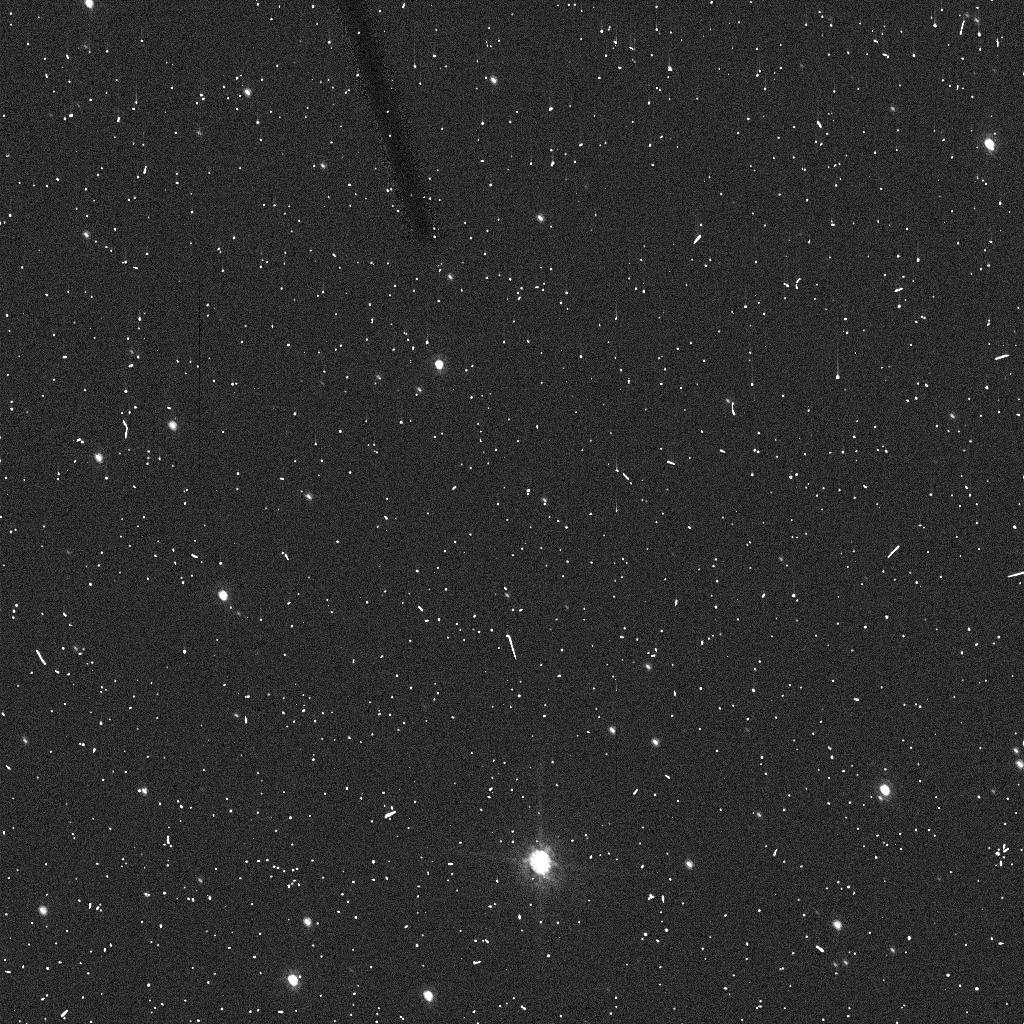
Target: 2002MS4
Instrument: ACS/HRC
Filter: F606W
Exposure: 5 min
Observation ID: j9fs06r5q

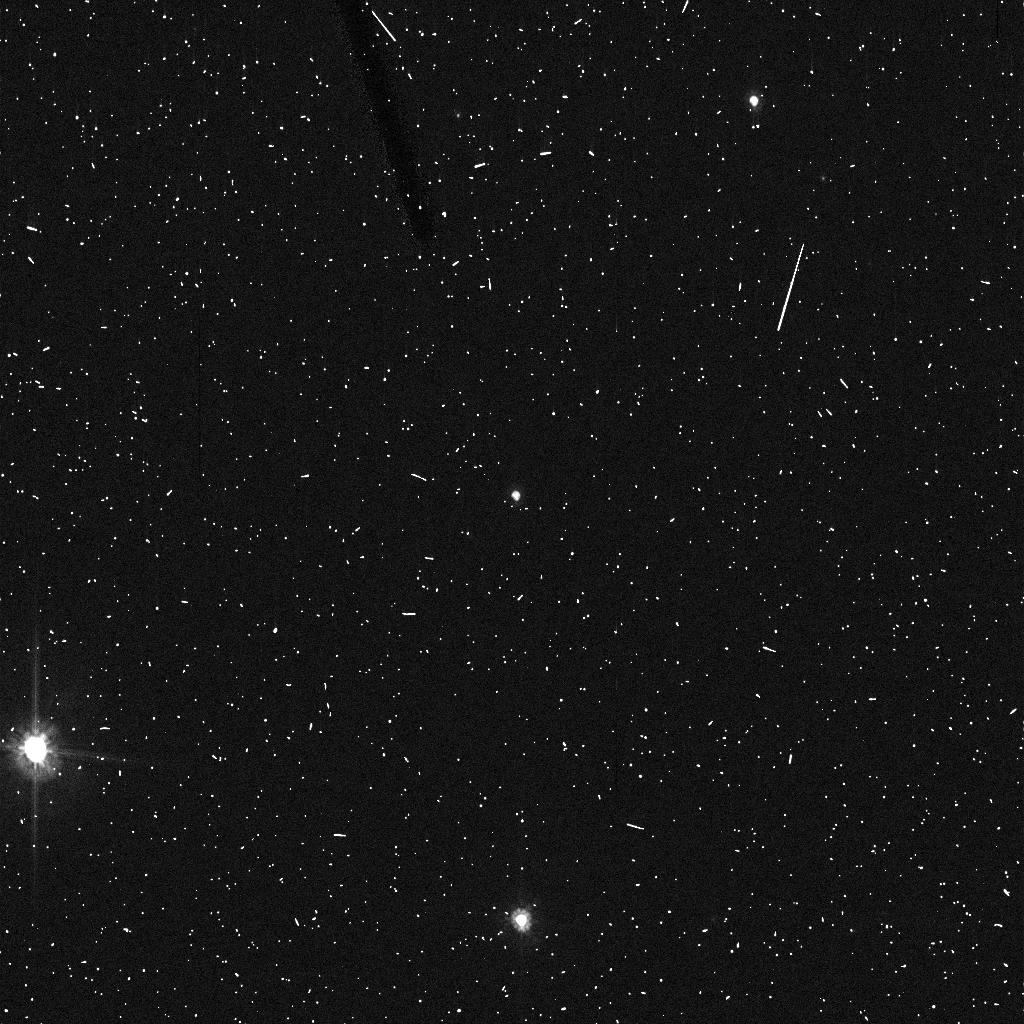
Target: VARUNA
Instrument: ACS/HRC
Filter: F606W
Exposure: 5 min
Observation ID: j9fs15ibq

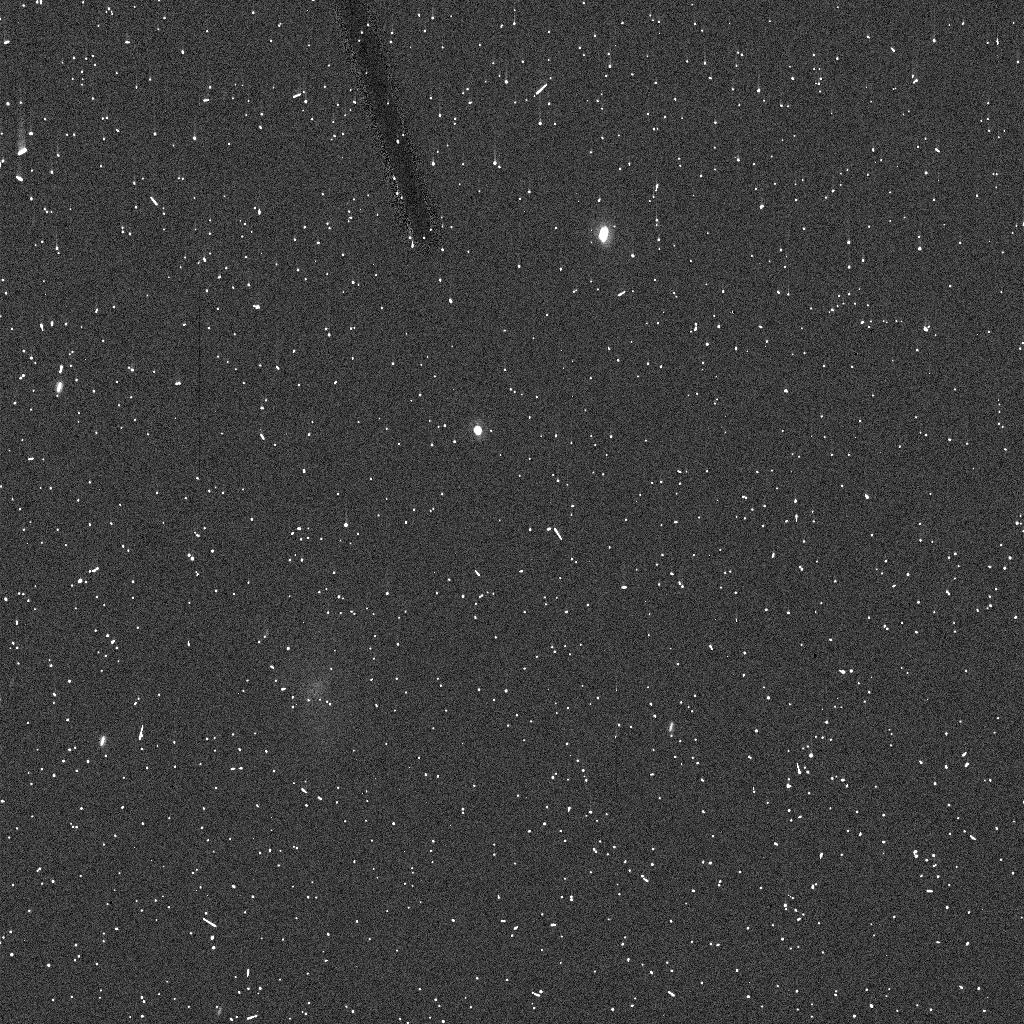
Target: 2002KX14
Instrument: ACS/HRC
Filter: F606W
Exposure: 5 min
Observation ID: j9fs05ezq

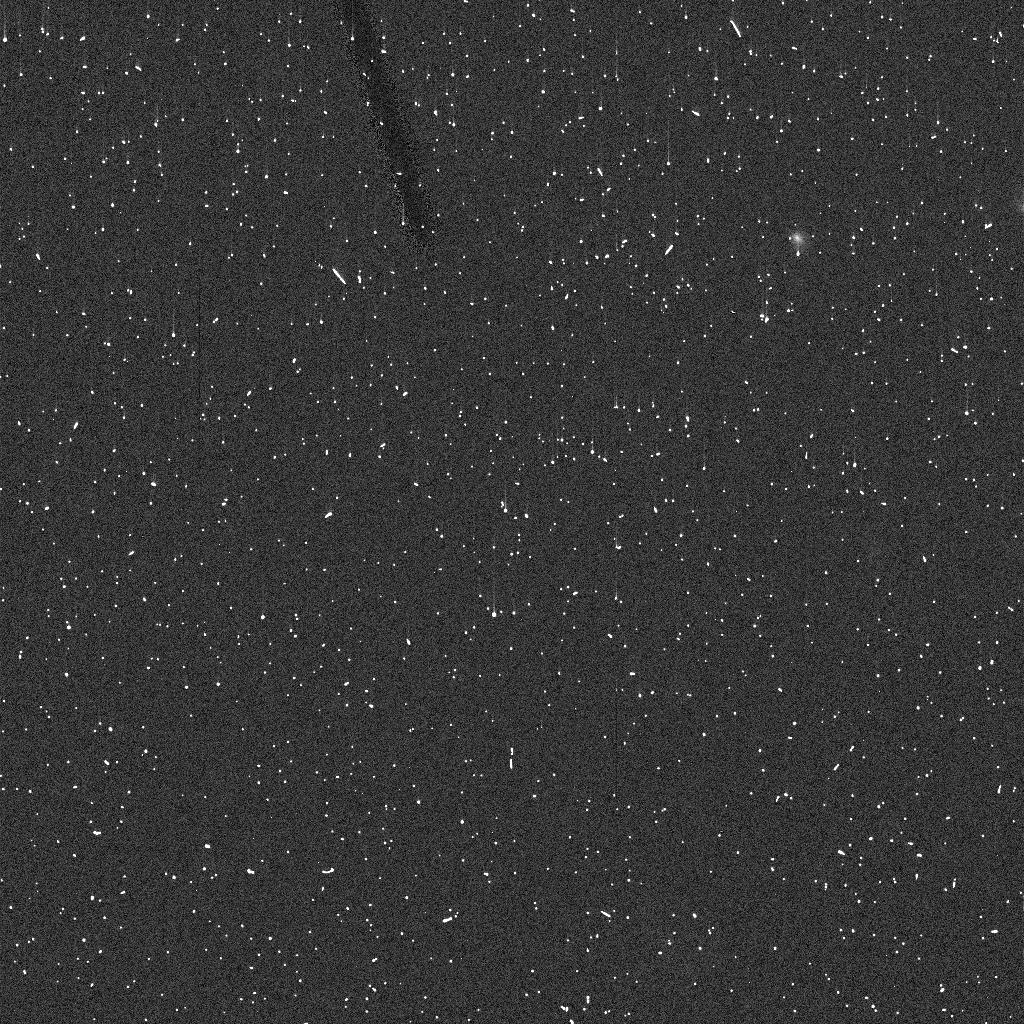
Target: OBJ-KBO41003B
Instrument: ACS/HRC
Filter: F606W
Exposure: 5 min
Observation ID: j9fs19rnq

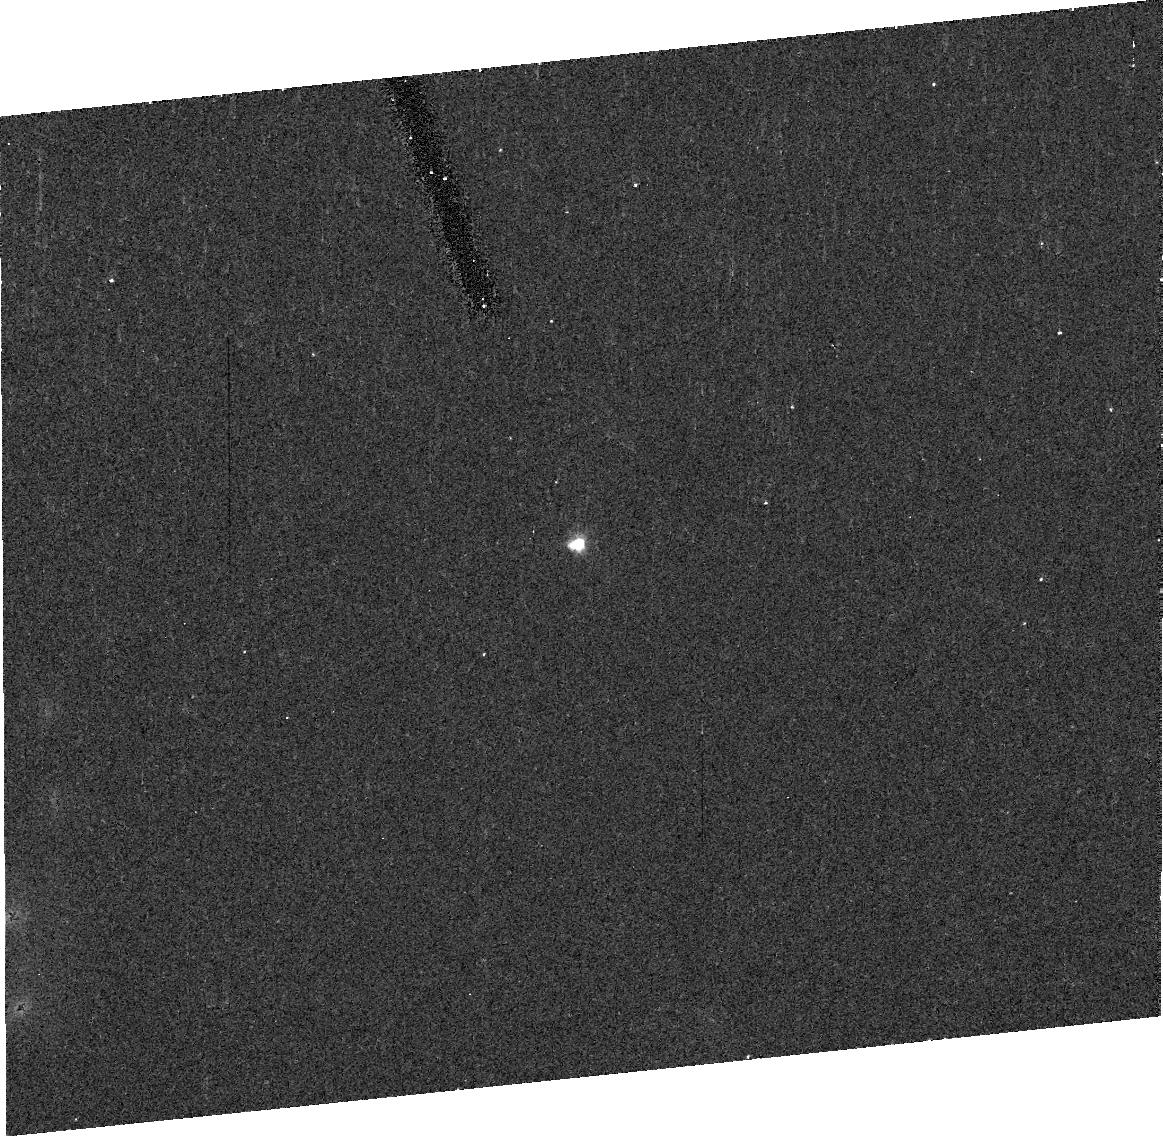
Target: 2002UX25
Instrument: ACS/HRC
Filter: F606W
Exposure: 10 min
Observation ID: j9fs04010

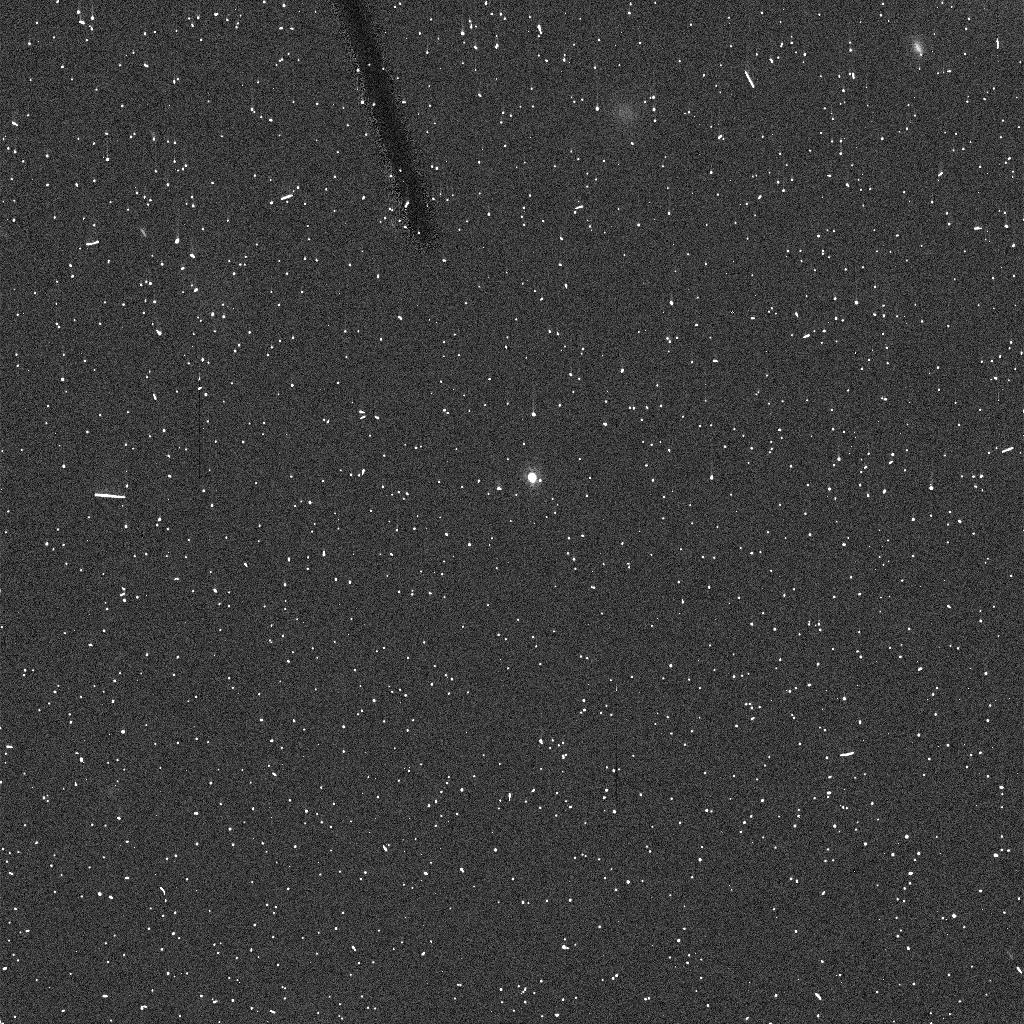
Target: 2004GV9
Instrument: ACS/HRC
Filter: F606W
Exposure: 5 min
Observation ID: j9fs10chq

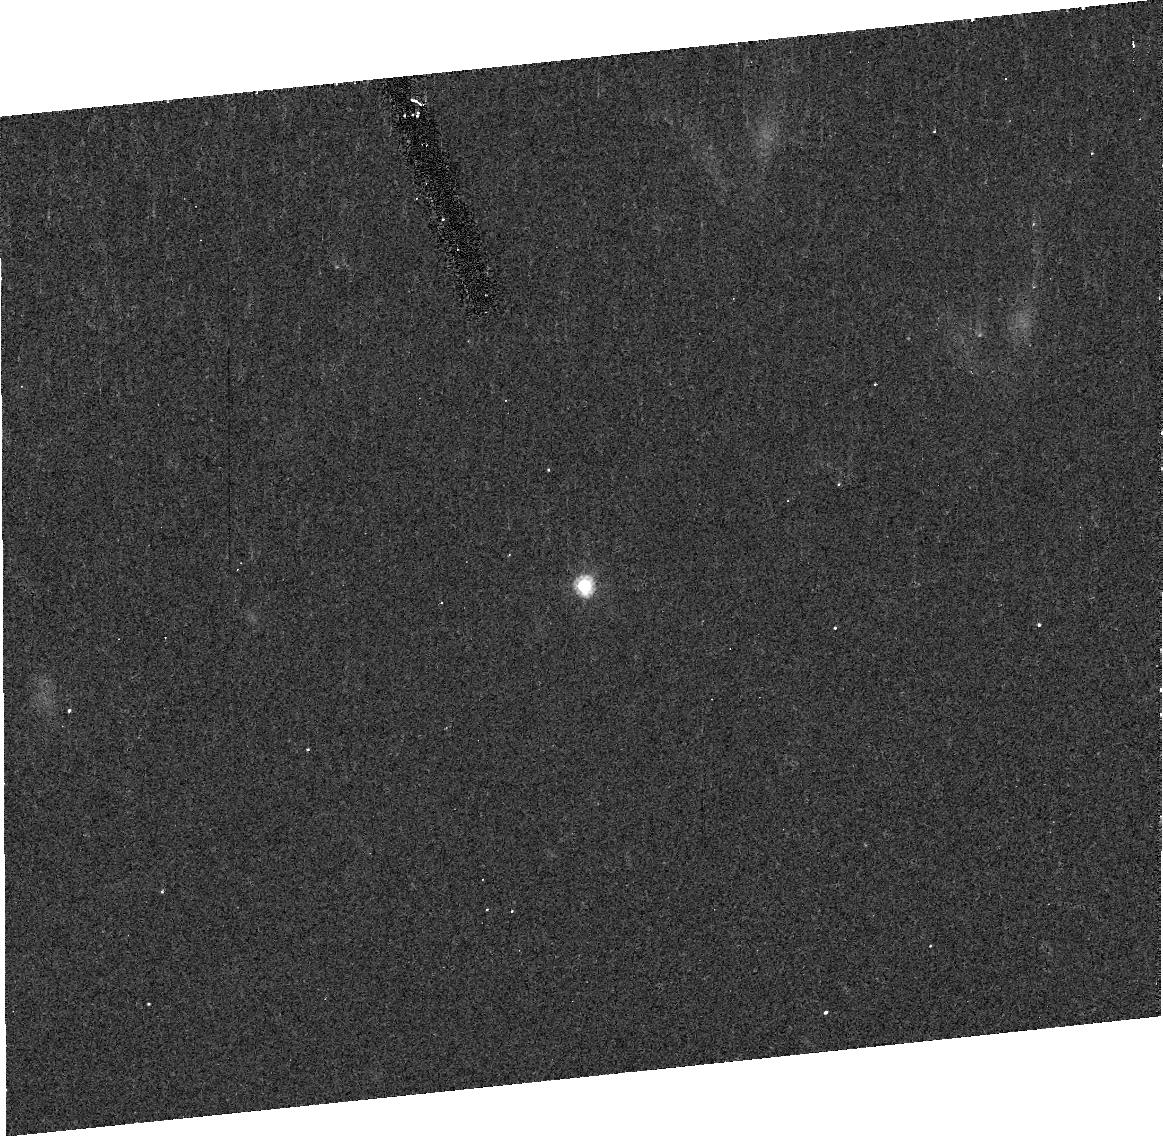
Target: 2002TX300
Instrument: ACS/HRC
Filter: F606W
Exposure: 10 min
Observation ID: j9fs03010

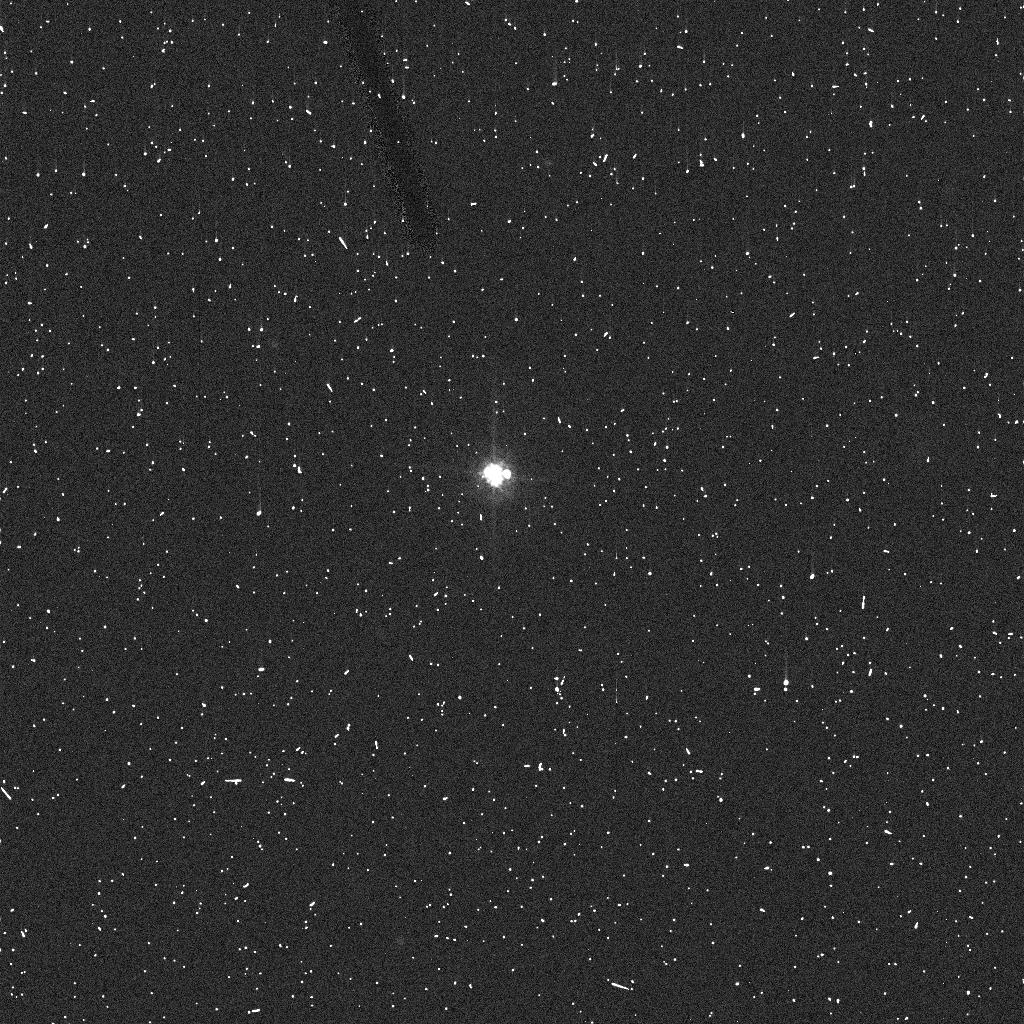
Target: OBJ-KBO40506A
Instrument: ACS/HRC
Filter: F606W
Exposure: 5 min
Observation ID: j9fs20kdq

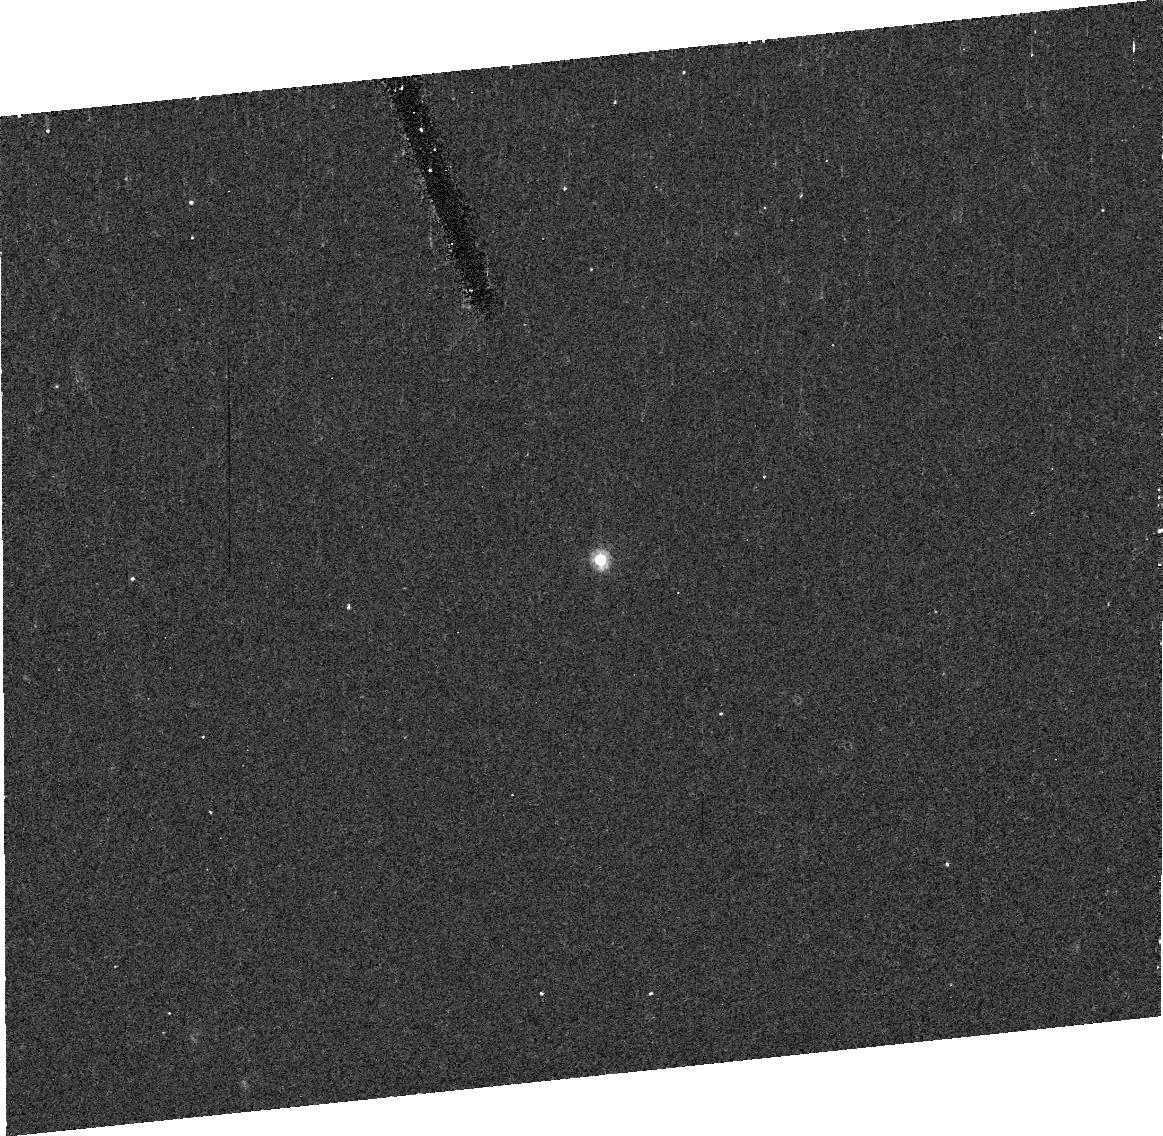
Target: 2003VS2
Instrument: ACS/HRC
Filter: F606W
Exposure: 10 min
Observation ID: j9fs09010

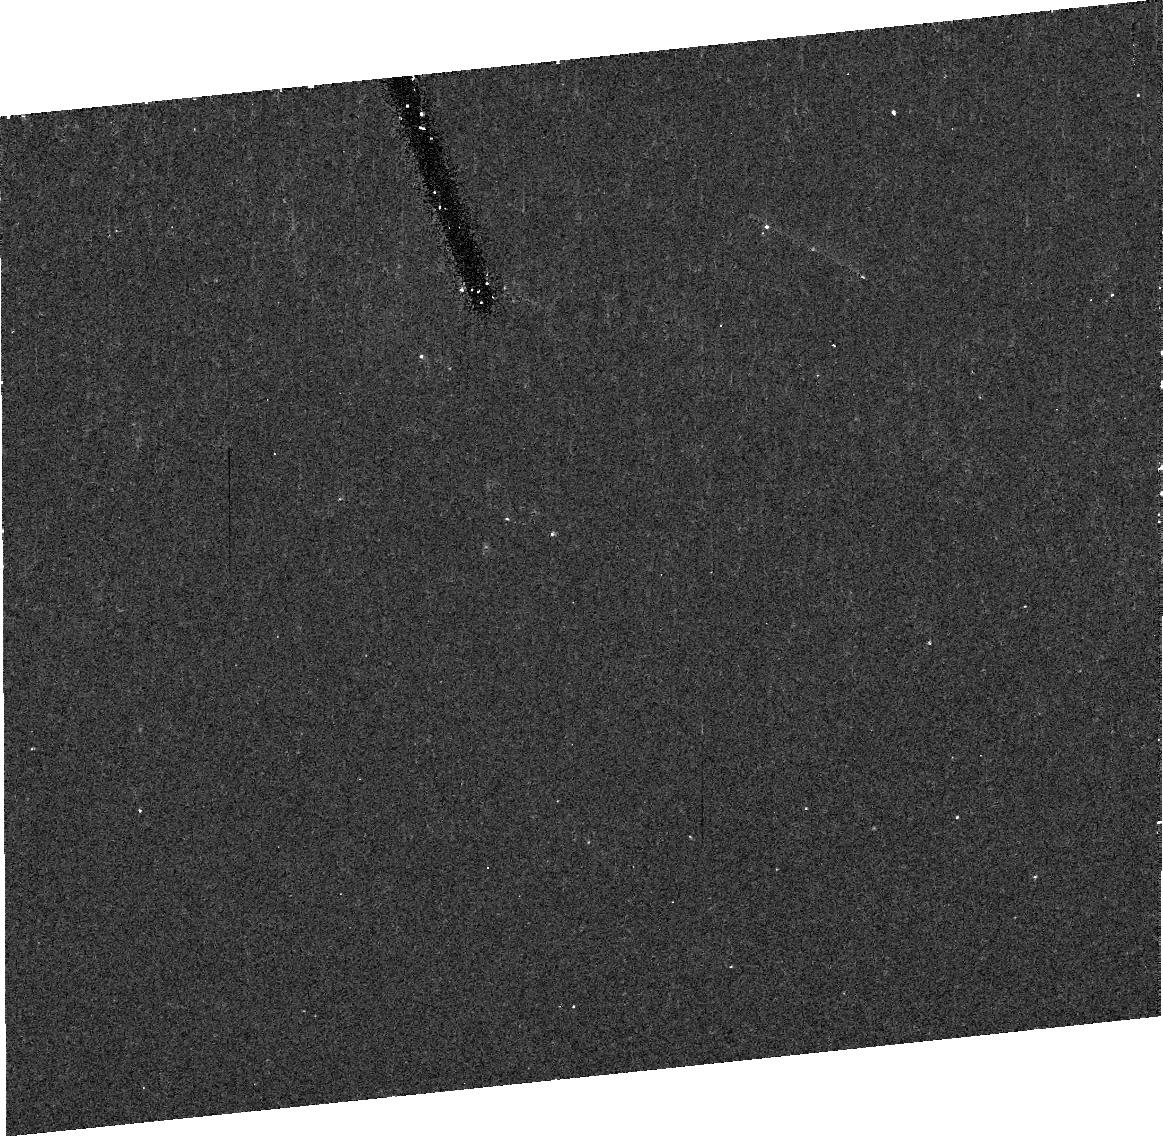
Target: 2003QW90
Instrument: ACS/HRC
Filter: F606W
Exposure: 10 min
Observation ID: j9fs08010

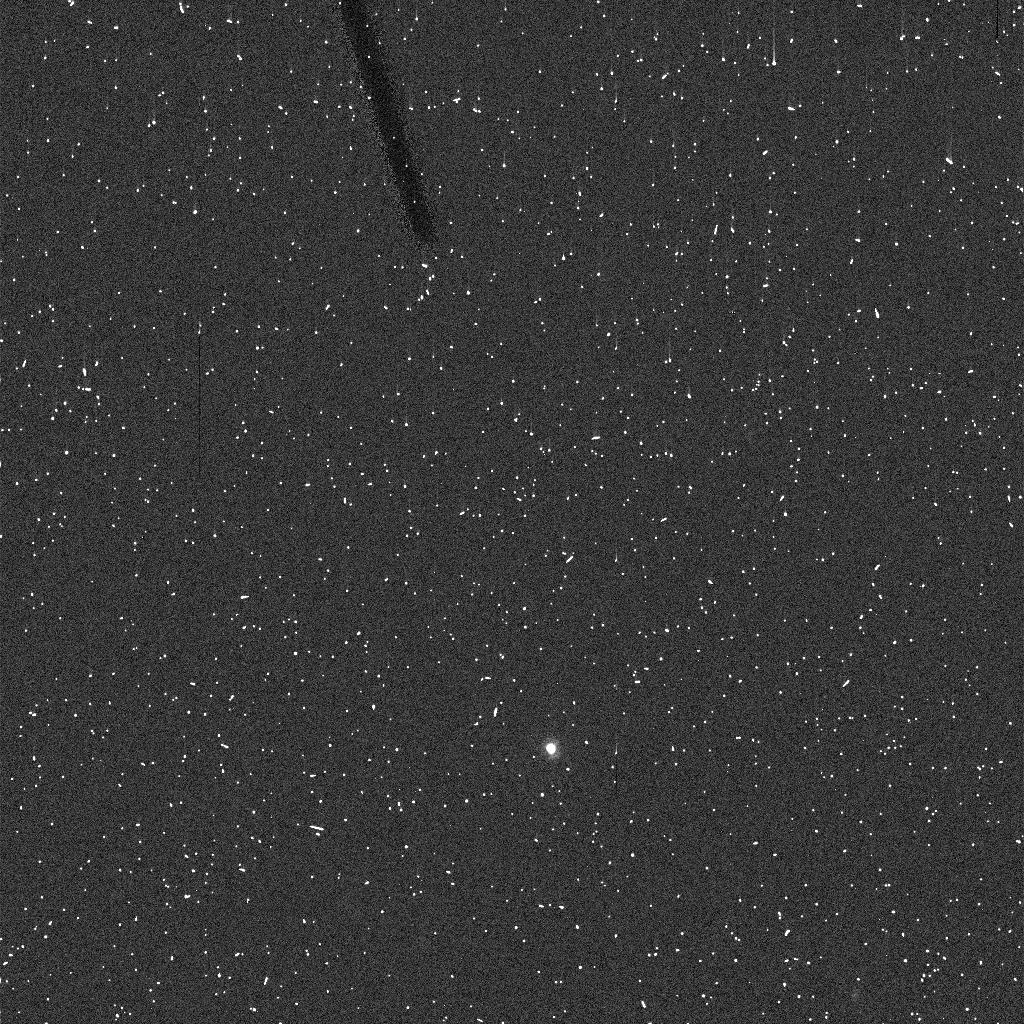
Target: OBJ-KBO30726D
Instrument: ACS/HRC
Filter: F606W
Exposure: 5 min
Observation ID: j9fs17kmq

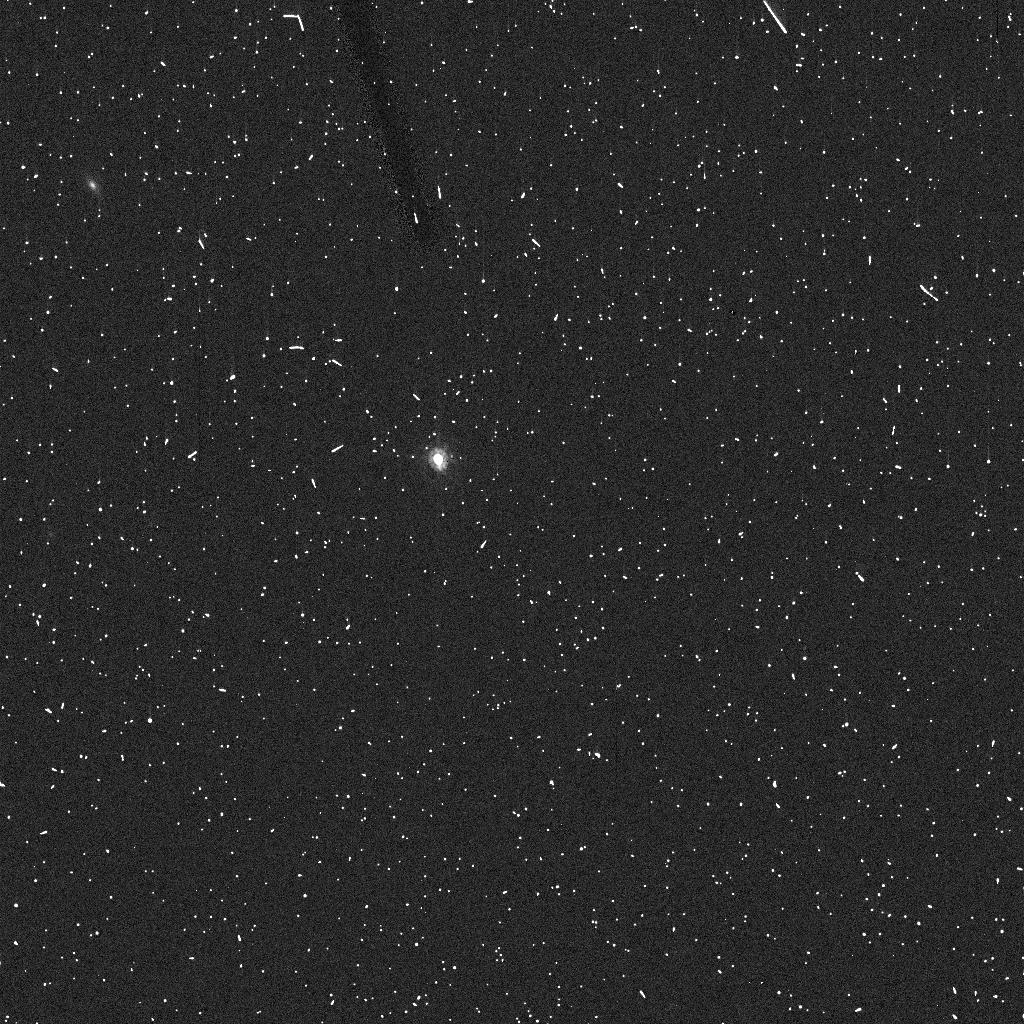
Target: 2003UB313
Instrument: ACS/HRC
Filter: F606W
Exposure: 5 min
Observation ID: j9fs21uxq

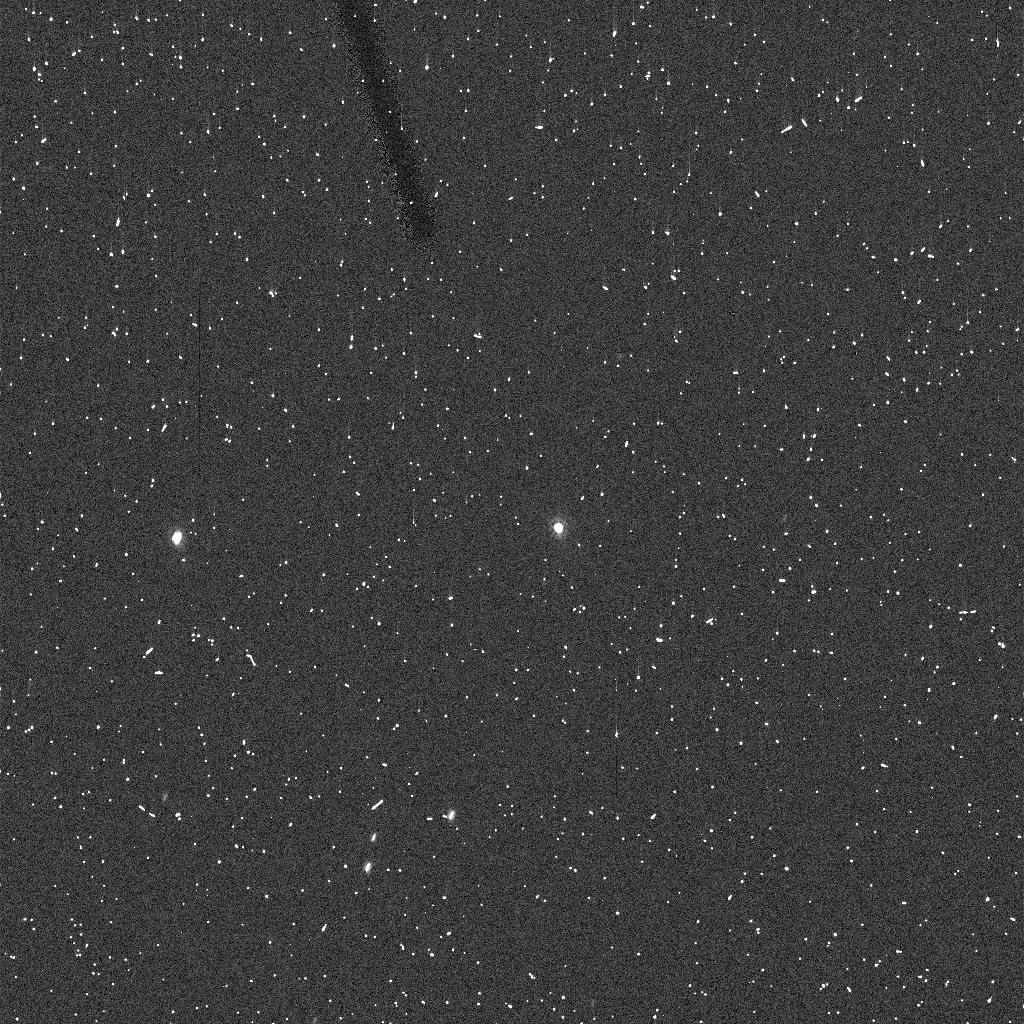
Target: IXION
Instrument: ACS/HRC
Filter: F606W
Exposure: 5 min
Observation ID: j9fs34h4q

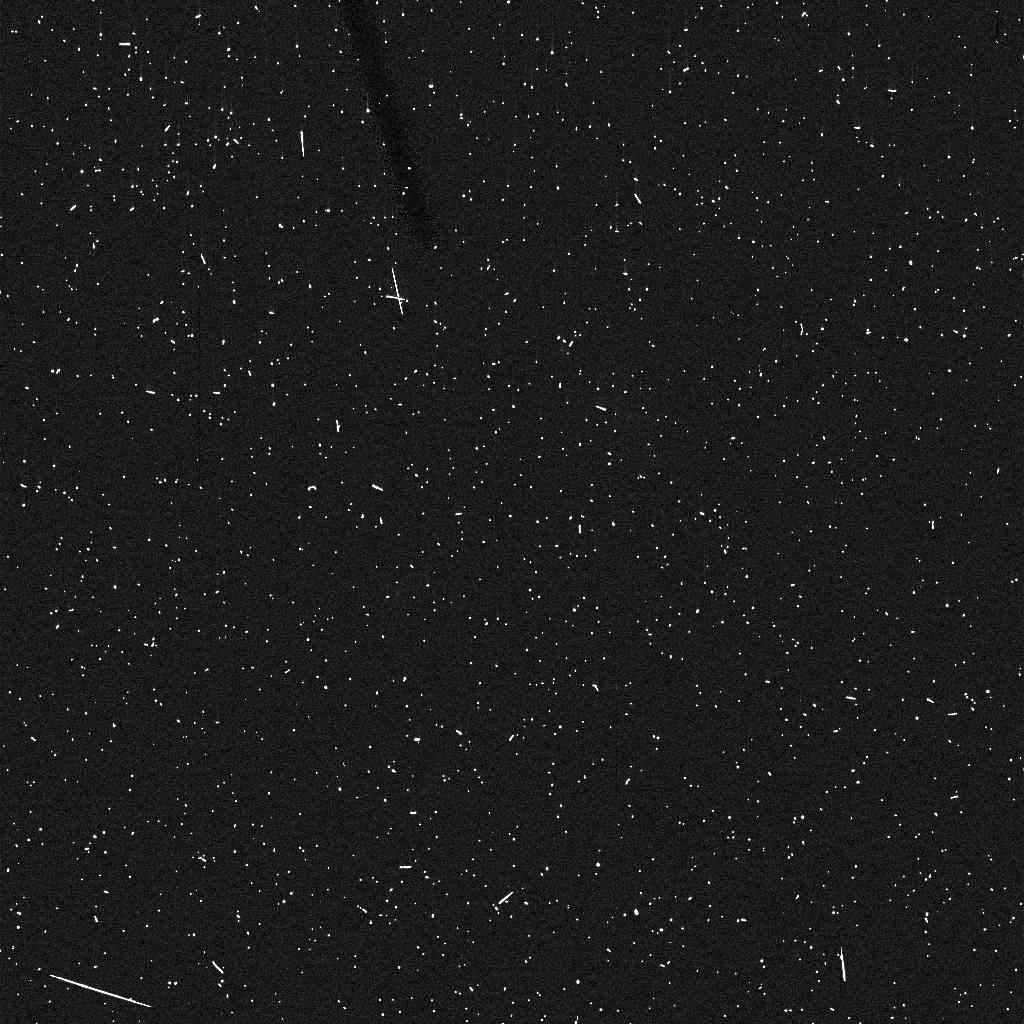
Target: OBJ-KBO40804A
Instrument: ACS/HRC
Filter: F606W
Exposure: 5 min
Observation ID: j9fs18ciq

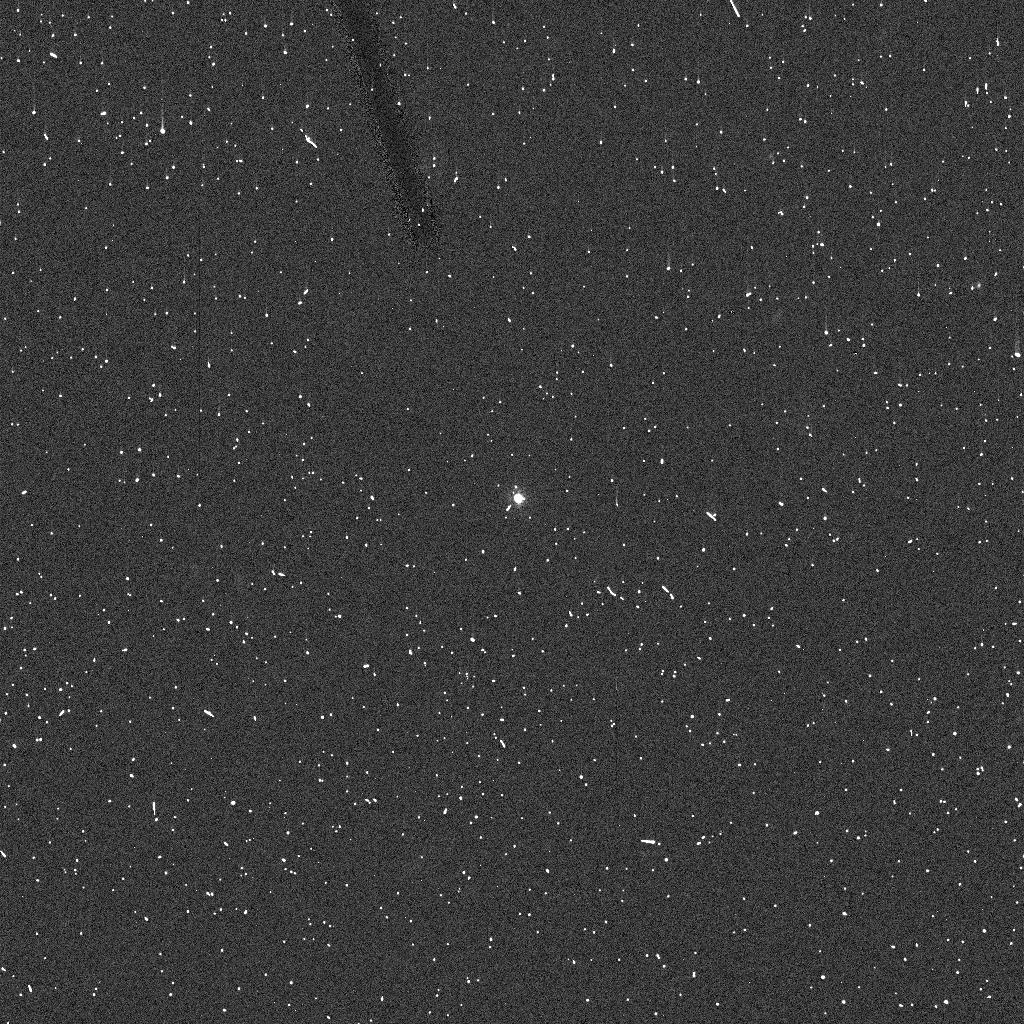
Target: 2002AW197
Instrument: ACS/HRC
Filter: F606W
Exposure: 5 min
Observation ID: j9fs13meq

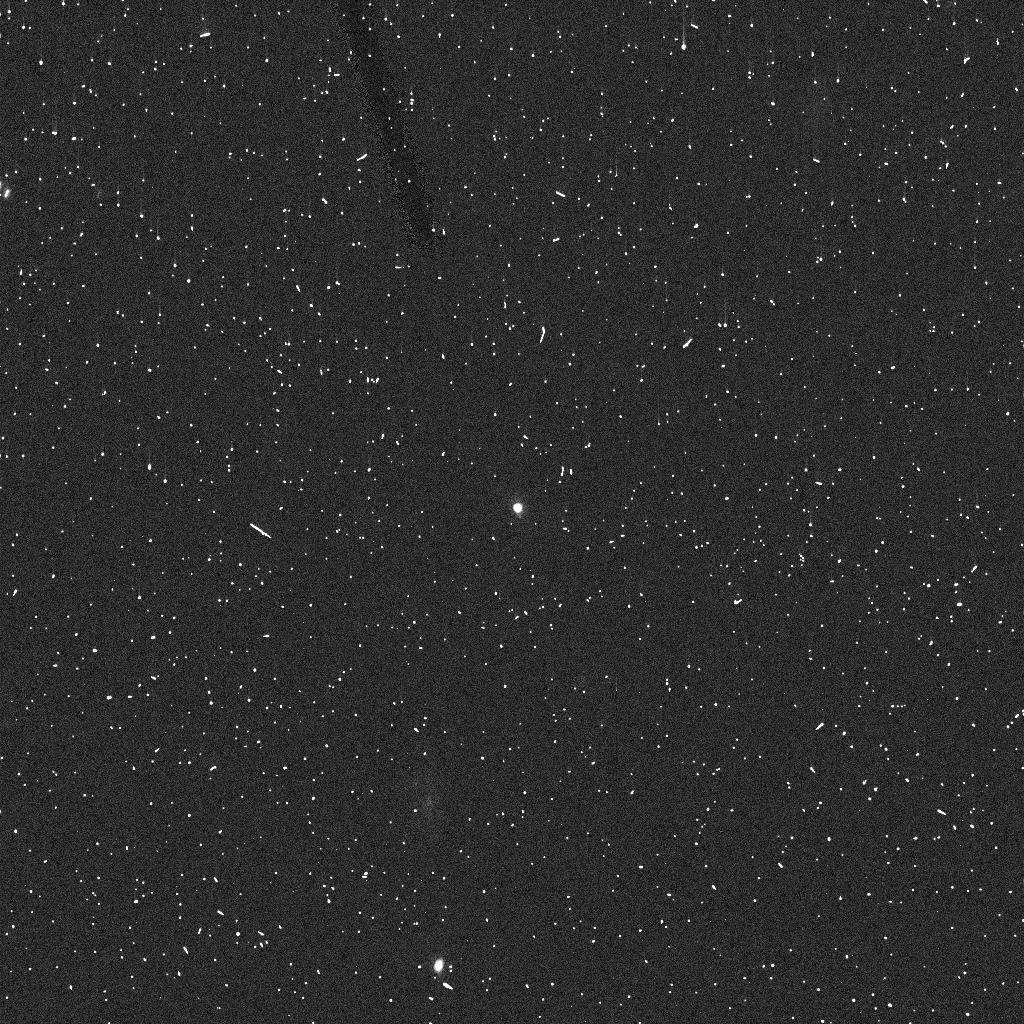
Target: 2003AZ84
Instrument: ACS/HRC
Filter: F606W
Exposure: 5 min
Observation ID: j9fs07s4q

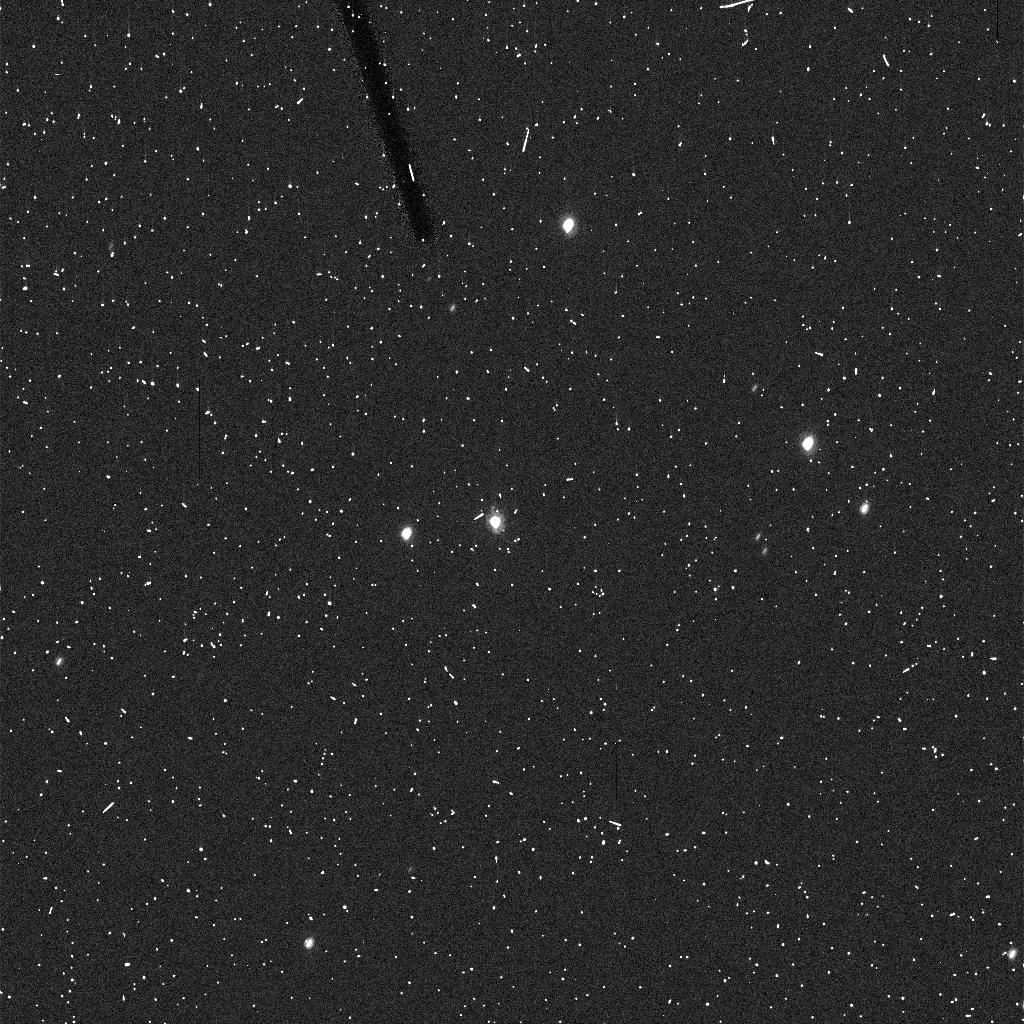
Target: QUAOAR
Instrument: ACS/HRC
Filter: F606W
Exposure: 5 min
Observation ID: j9fs02ixq

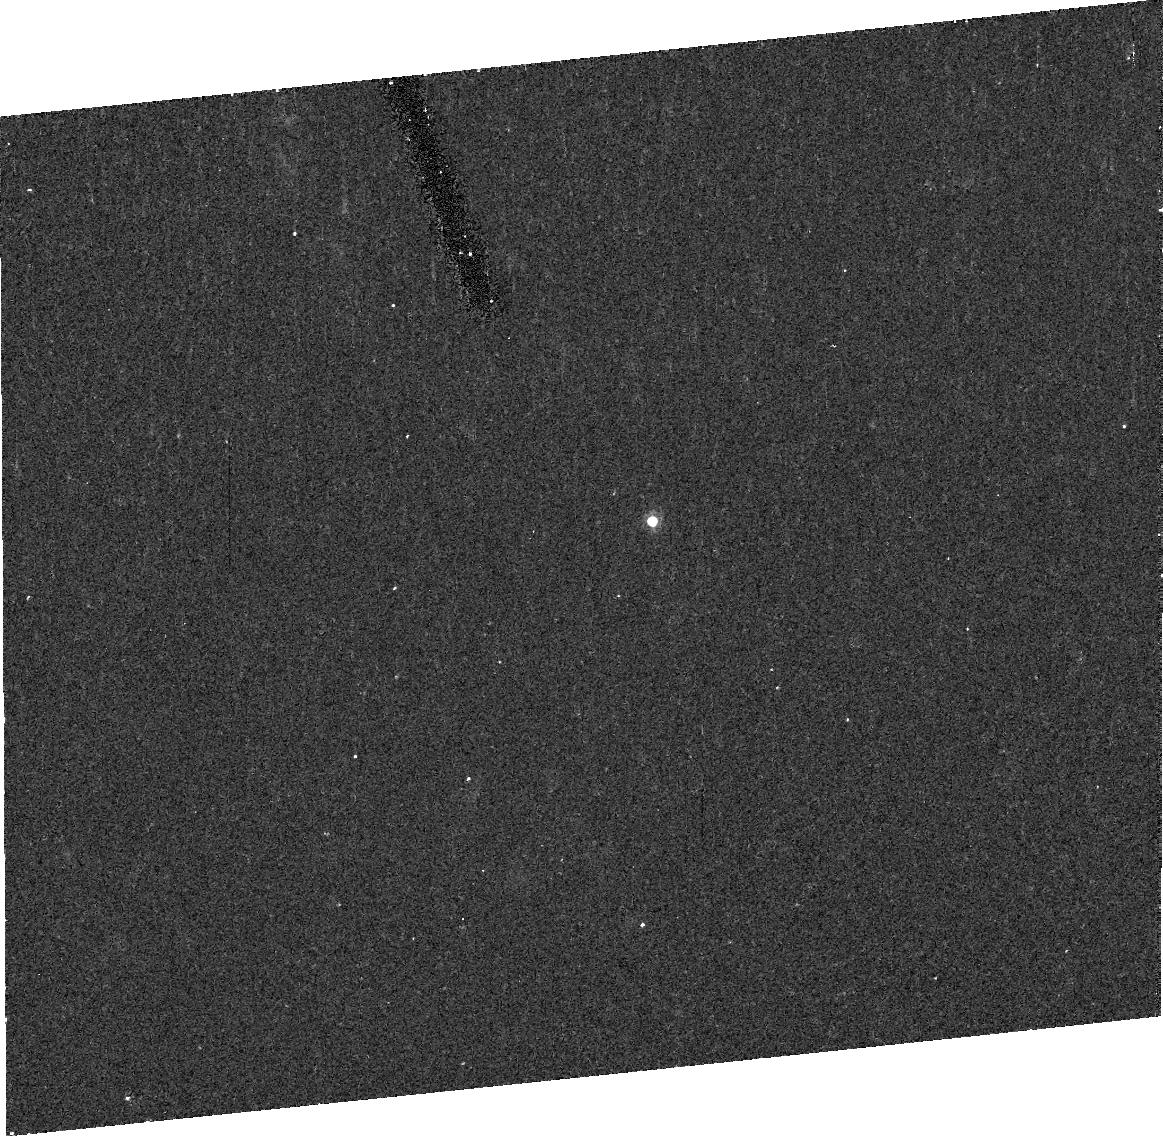
Target: 2002TC302
Instrument: ACS/HRC
Filter: F606W
Exposure: 10 min
Observation ID: j9fs01010

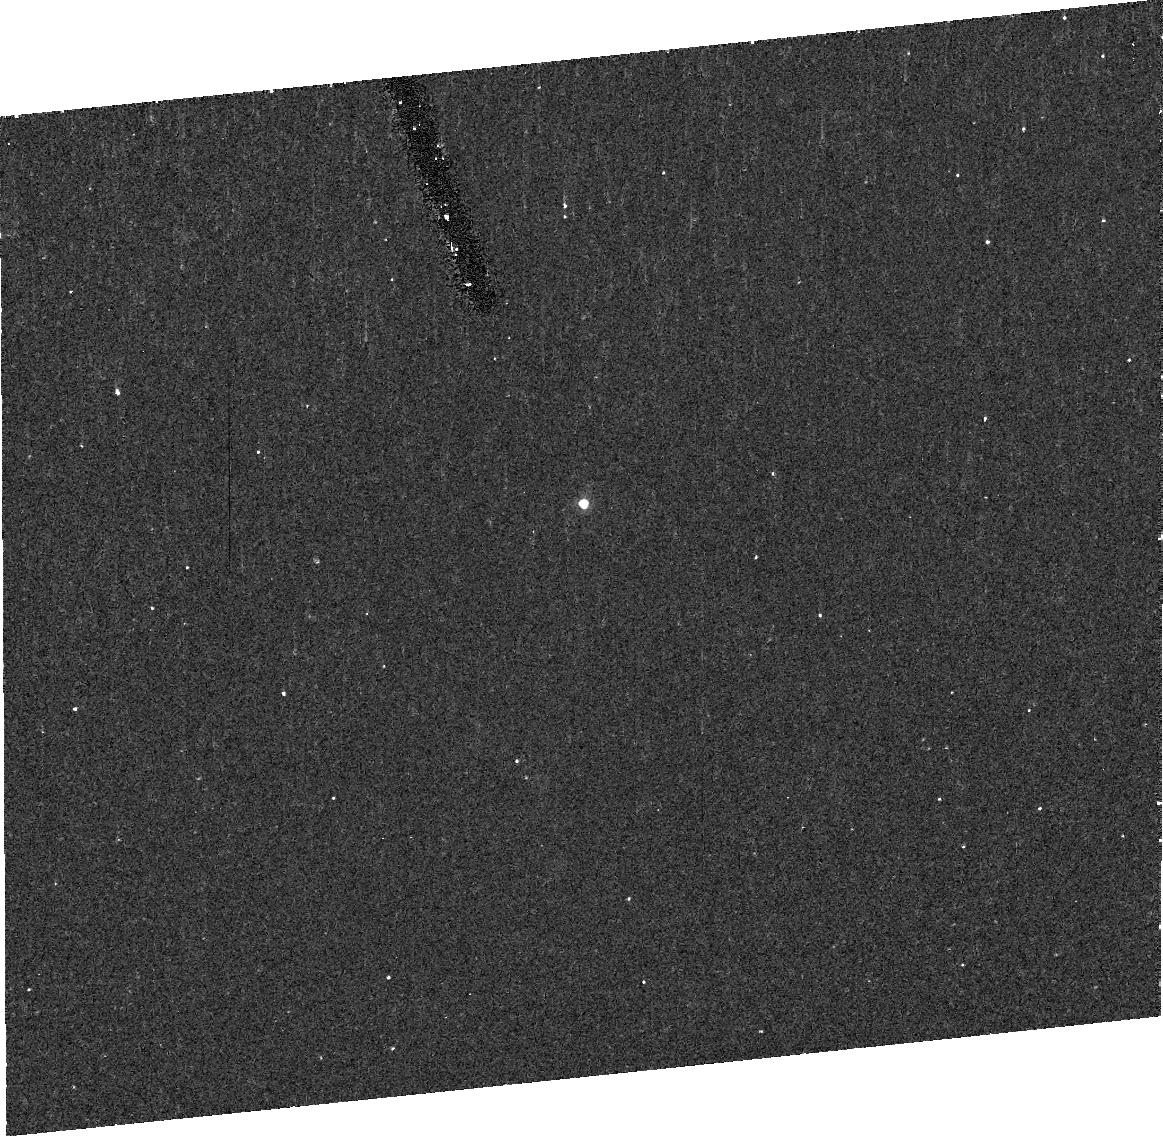
Target: 2001UR163
Instrument: ACS/HRC
Filter: F606W
Exposure: 10 min
Observation ID: j9fs16010

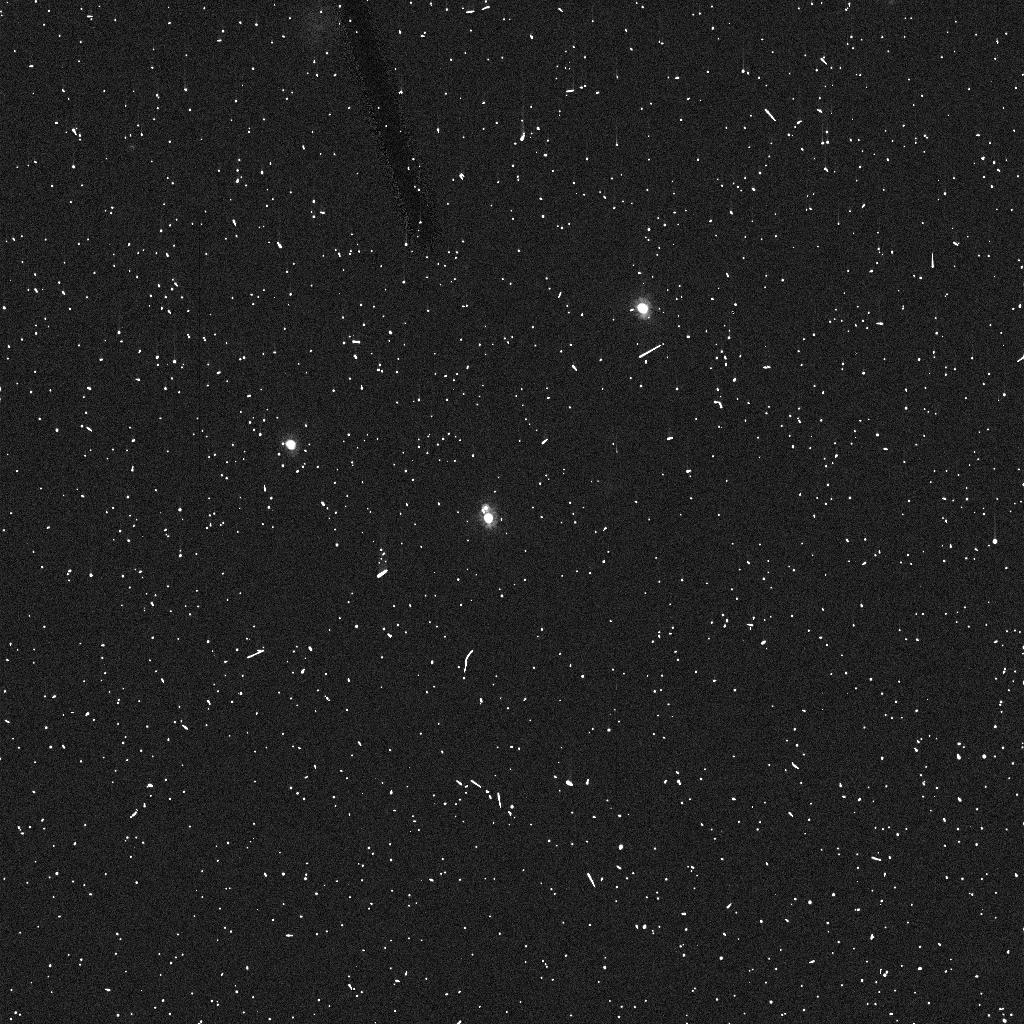
Target: 2004DW
Instrument: ACS/HRC
Filter: F606W
Exposure: 5 min
Observation ID: j9fs11zdq

Icy planetoids of the outer solar system (PI: Brown, Michael E)

Early HST studies of satellites of Kuiper belt object focussed on the 50-200 km objects that were the largest known at the time. In the past 3 years we have discovered a population of much more rare and much larger (500-2000+ km) icy planetoids in the Kuiper belt. These objects are the largest and brightest known in the Kuiper belt and, in the era when we now know of more than 1000 Kuiper belt objects, these few planetoids are likely to be the focus of much of the research on physical properties of the outer solar system for years to come. We are currently engaged in an intensive program involving Spitzer, Keck, and other telescopes to study the physical and dynamical properties of this new population. HST is uniquely capable of addressing one parameter fundamental to completing the physical picture of these planetoids: the existence and size of any satellites. The detection and characterization of satellites to these large planetoids would allow us to address unique issues critical to the formation and evolution of the outer solar system, including the measurement of densities, internal properties, sizes and shapes of these objects, the study of binary formation as a function of primary size, and the context of the Pluto-Charon binary. For these bright objects, a satellite search takes less than a full orbit, allowing the opportunity for a new project on UV spectroscopy of the planetoids to piggyback at no added time cost. This poorly explored spectral range has the potential to show unique signatures of trapped gasses, cosmochemically important ices, and complex organic materials.